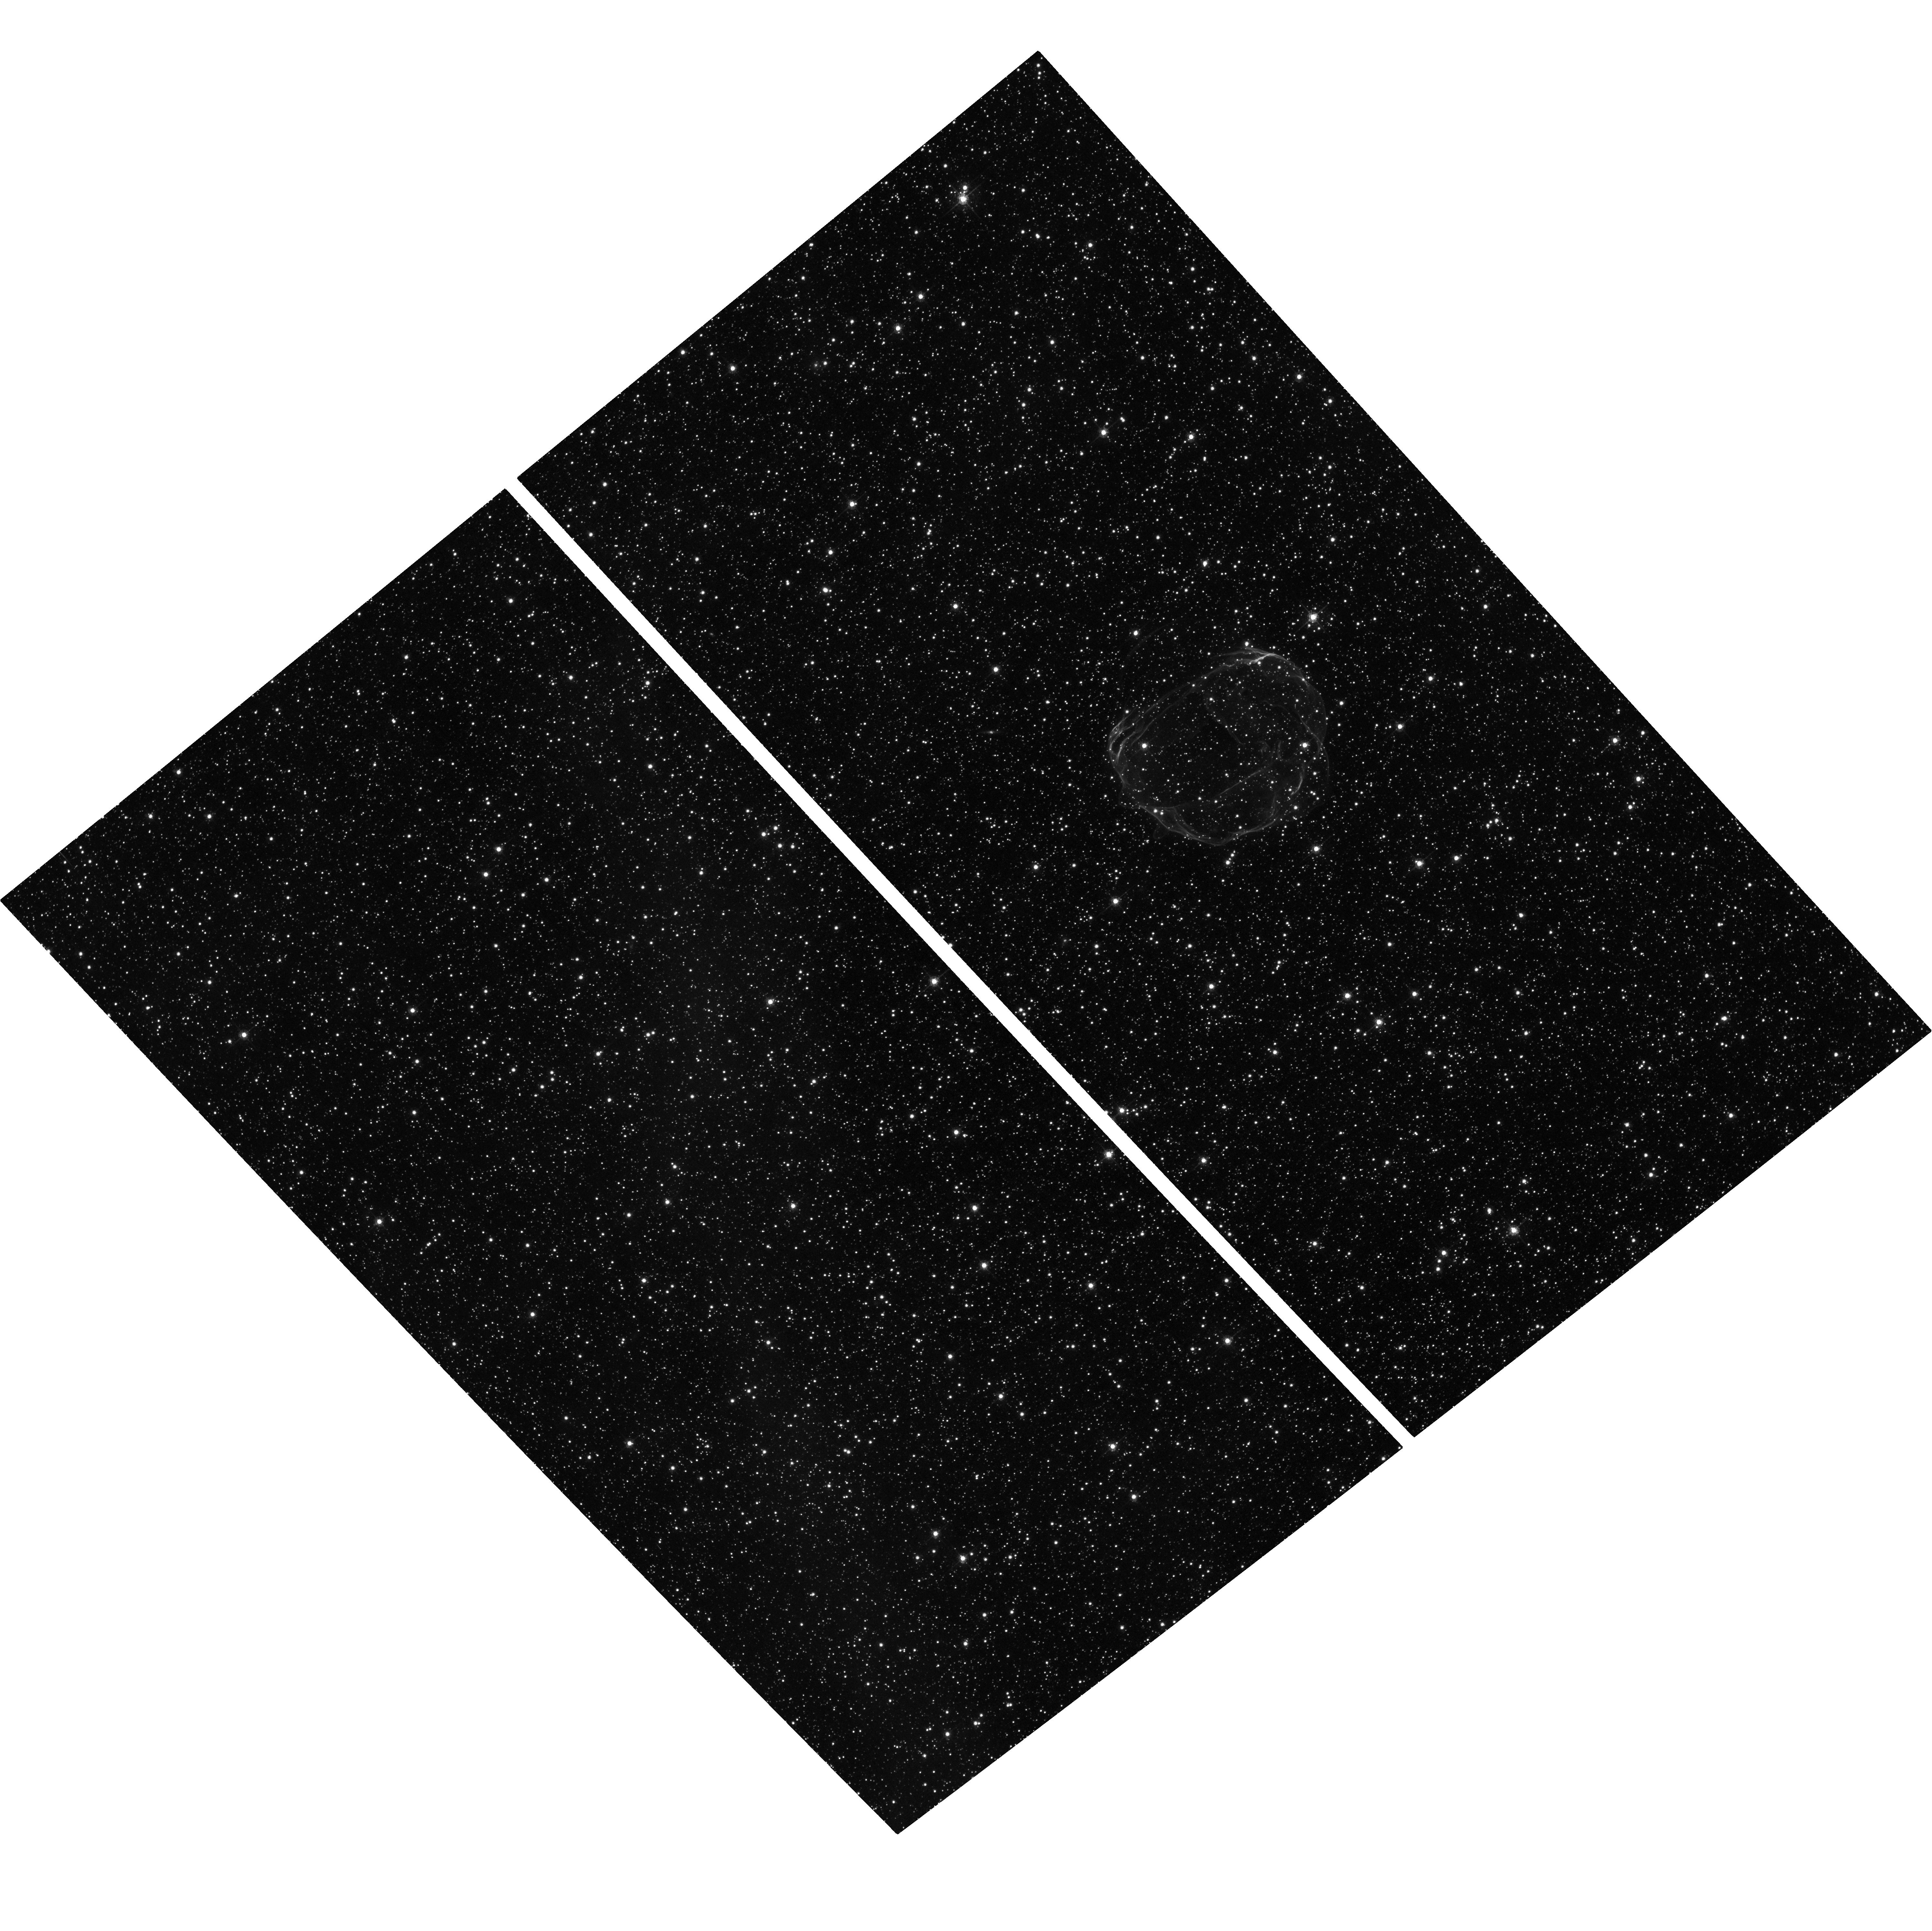
Target: E0519-69.0. Instrument: ACS/WFC. Filter: F658N. Exposure: 1.3 h. Observation ID: hst_12017_02_acs_wfc_f658n_jbdq02

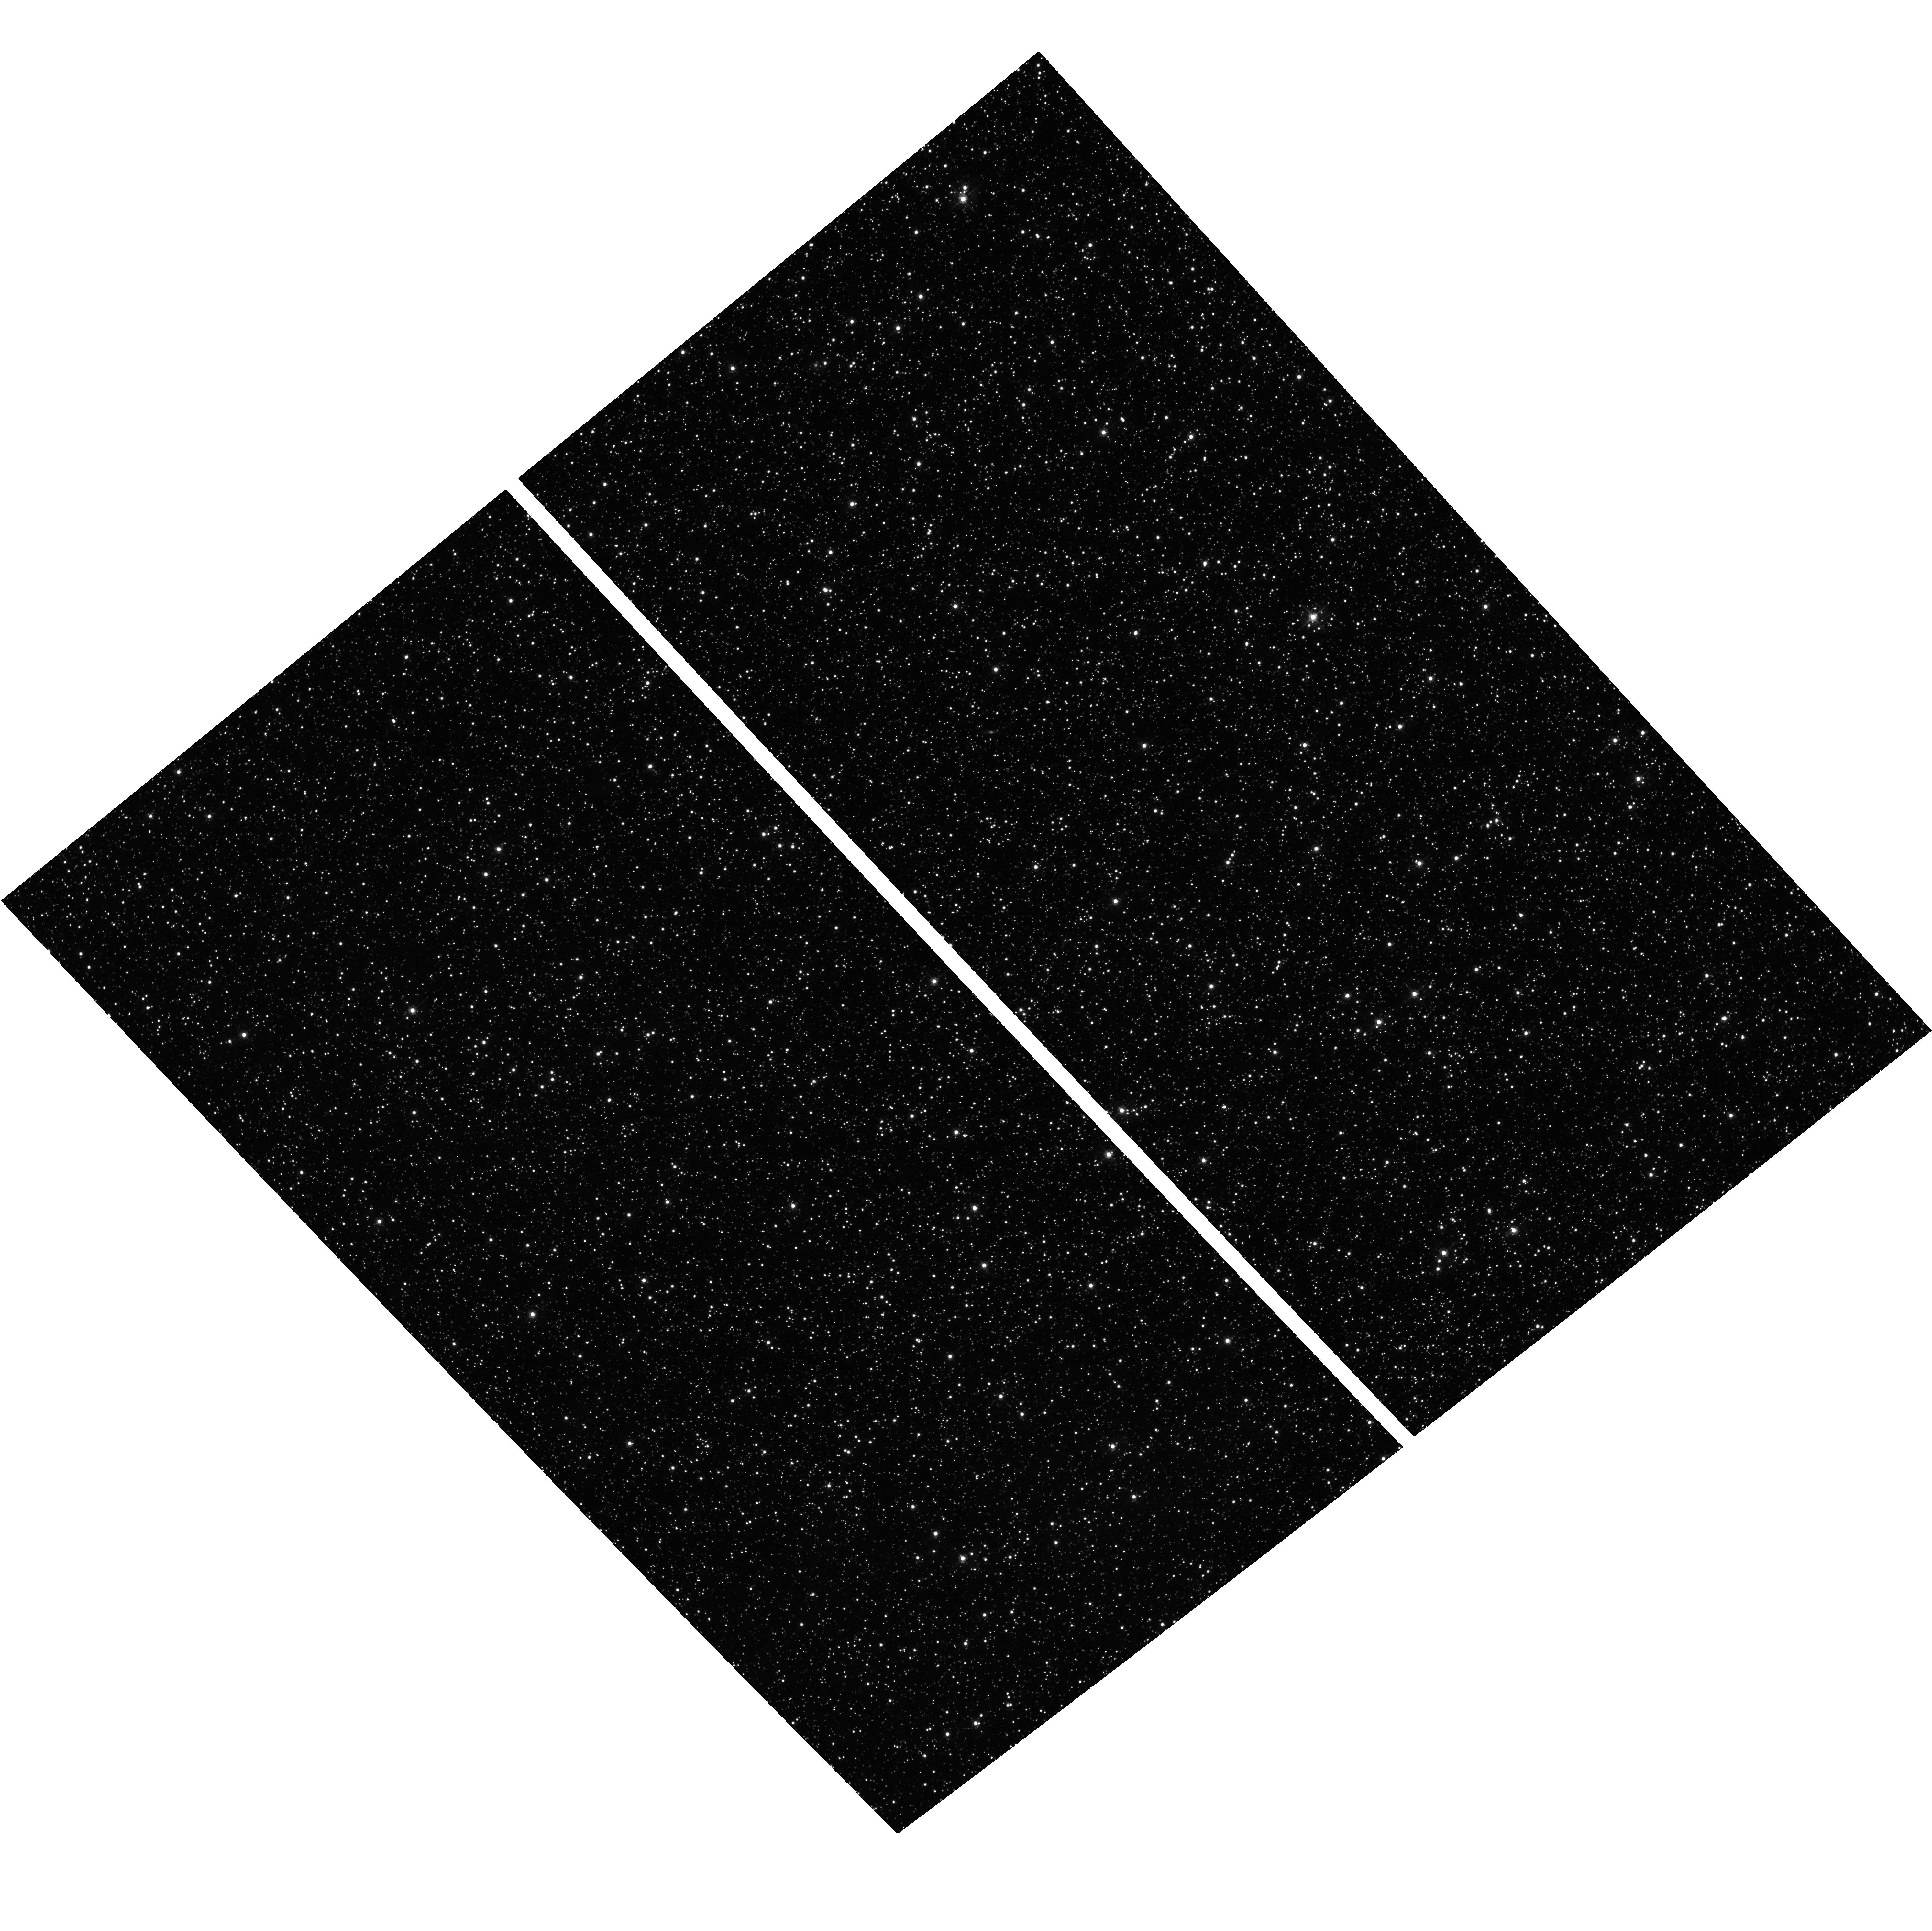
Target: E0519-69.0. Instrument: ACS/WFC. Filter: F550M. Exposure: 12 min. Observation ID: hst_12017_02_acs_wfc_f550m_jbdq02

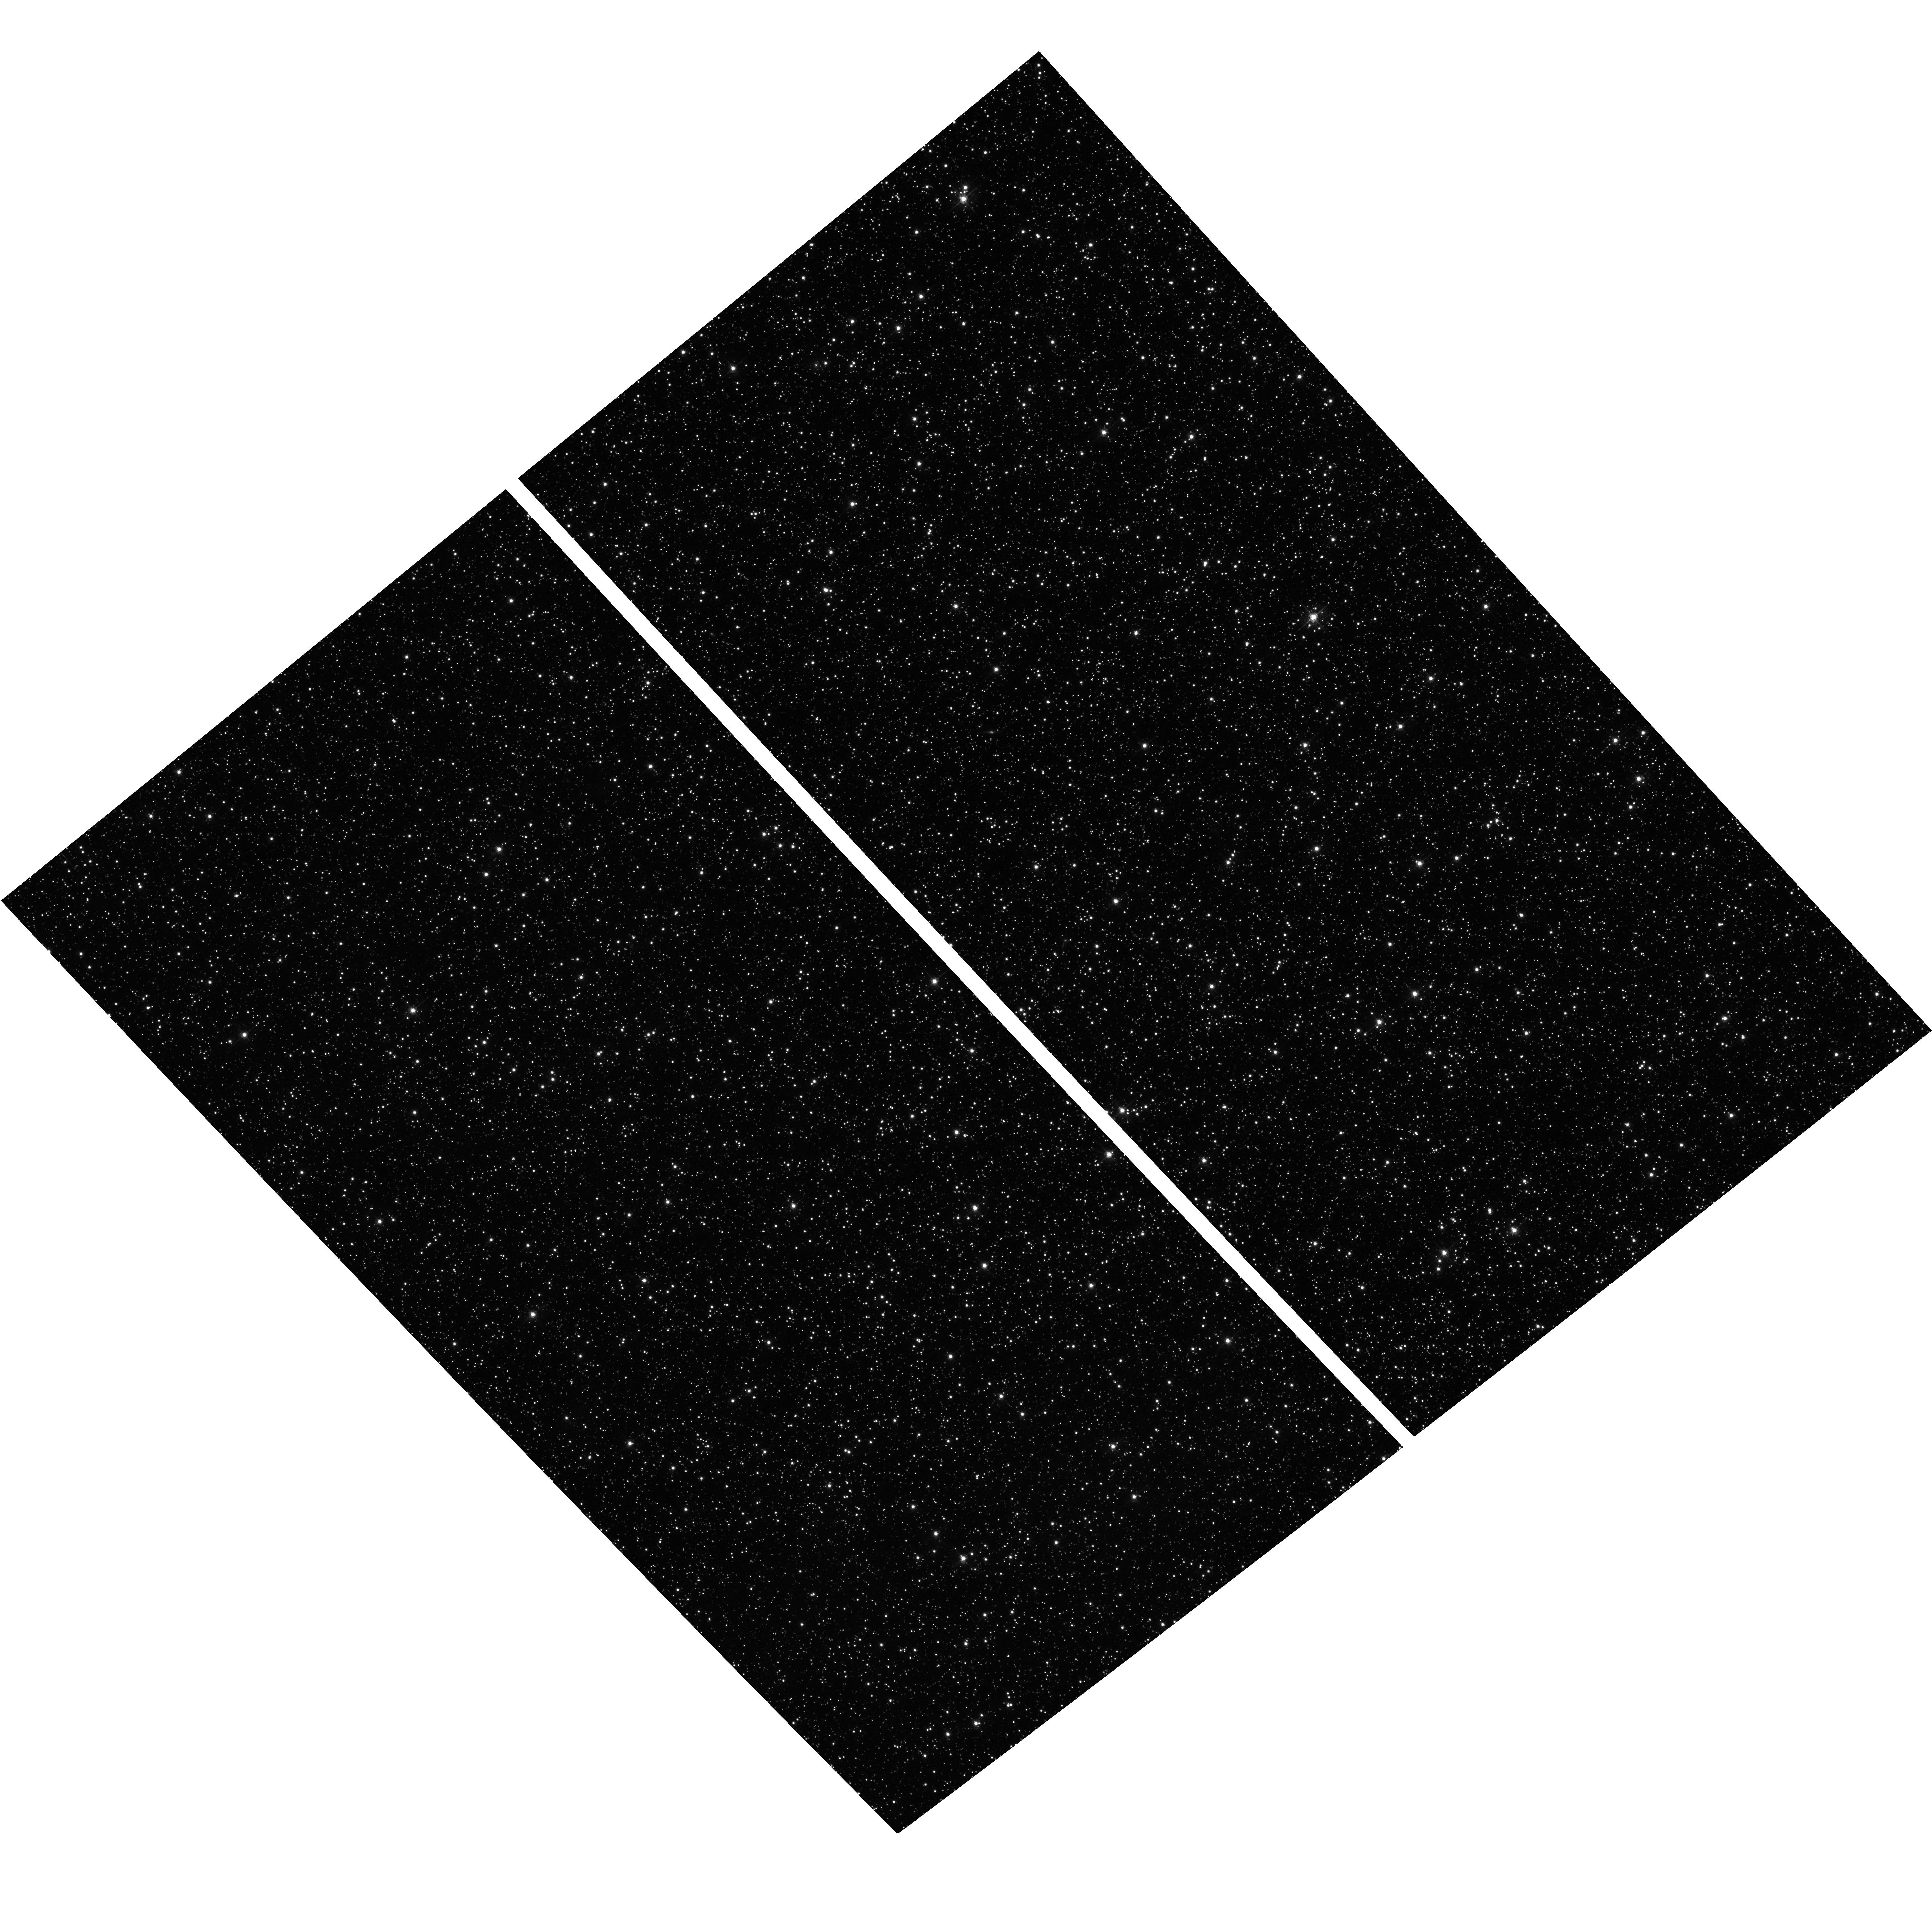
Target: E0519-69.0. Instrument: ACS/WFC. Filter: F550M. Exposure: 12 min. Observation ID: hst_12017_01_acs_wfc_f550m_jbdq01

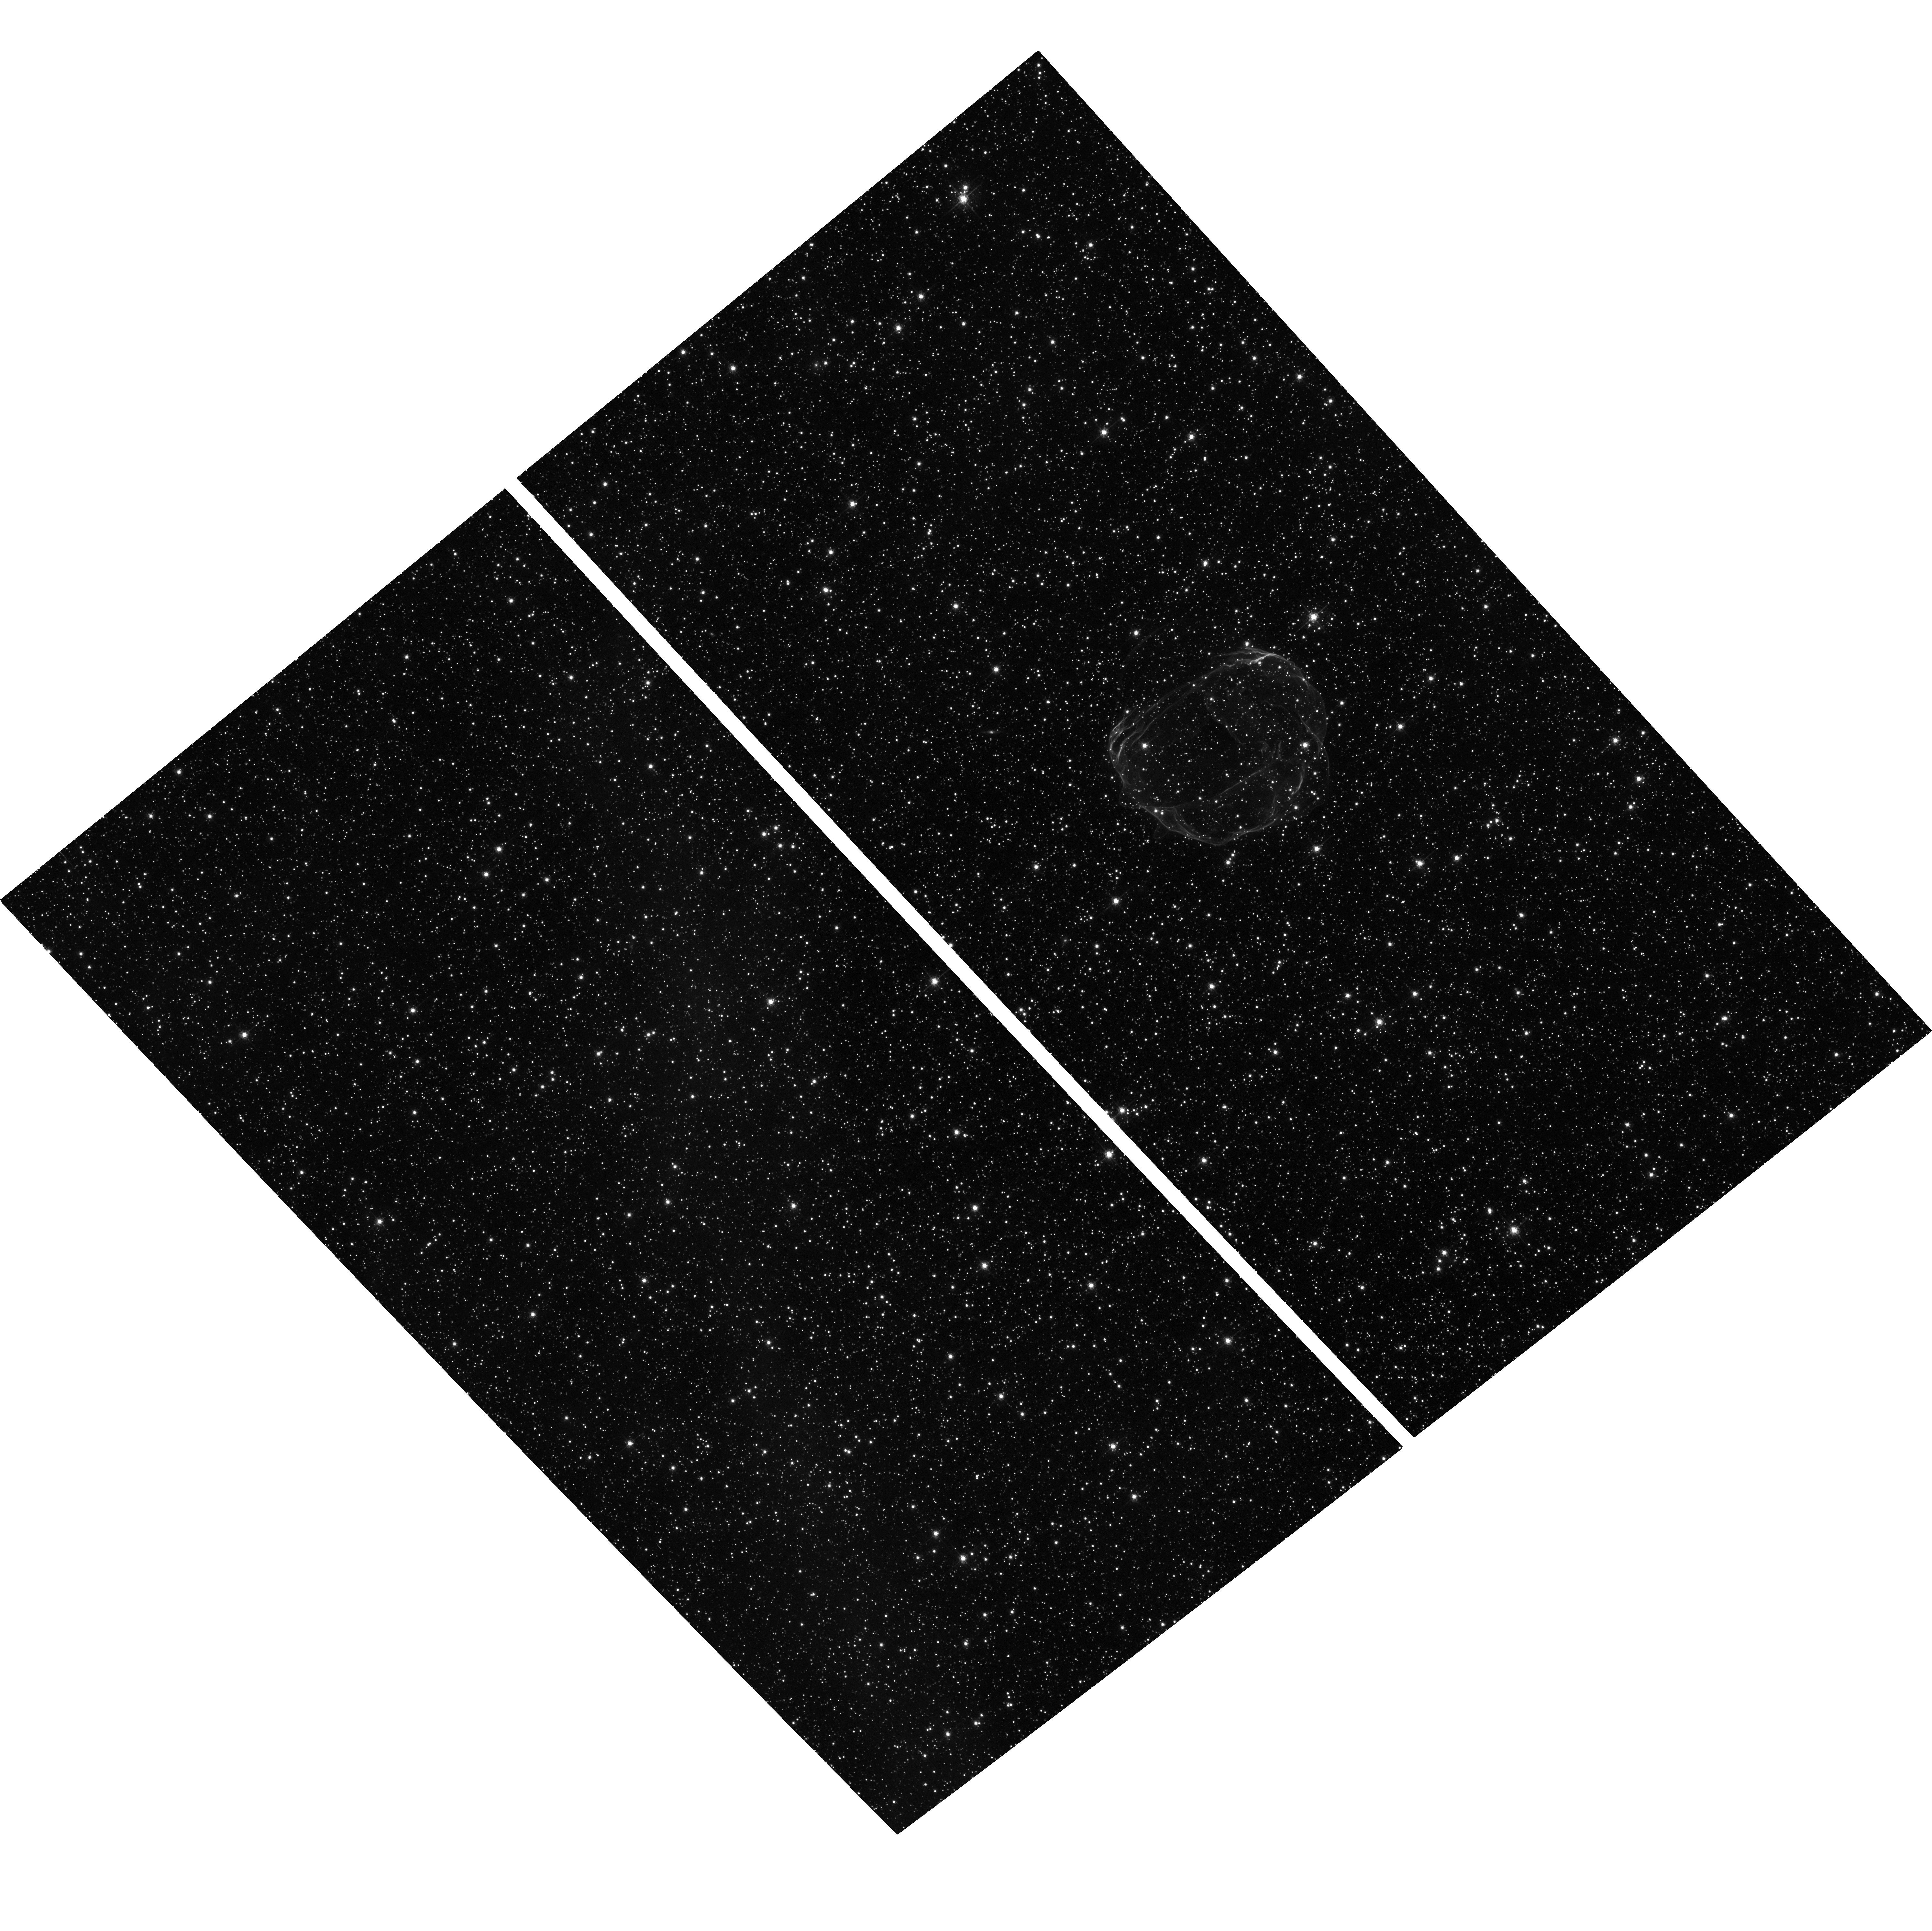
Target: E0519-69.0. Instrument: ACS/WFC. Filter: F658N. Exposure: 1.3 h. Observation ID: hst_12017_01_acs_wfc_f658n_jbdq01

The Proper Motion of SNR E0519-69.0 (PI: Hughes, John P.)

We propose to measure independently the proper motion expansions of the ejecta and forward shock in SNR E0519-69.0. The metal-enriched reverse-shock-heated ejecta emits only in X-rays, while the forward shock is traced to high precision by H alpha emission. The proposed measurements require the unique high resolution imaging capabilities of Chandra and Hubble. The optical (forward shock) and X-ray (ejecta) results will yield important constraints on the remnant's evolutionary state; we will search in particular for evidence of cosmic-ray modified dynamics. An important component of this project is an integrated theoretical investigation using realistic models of SN Ia explosions evolved to the remnant stage.